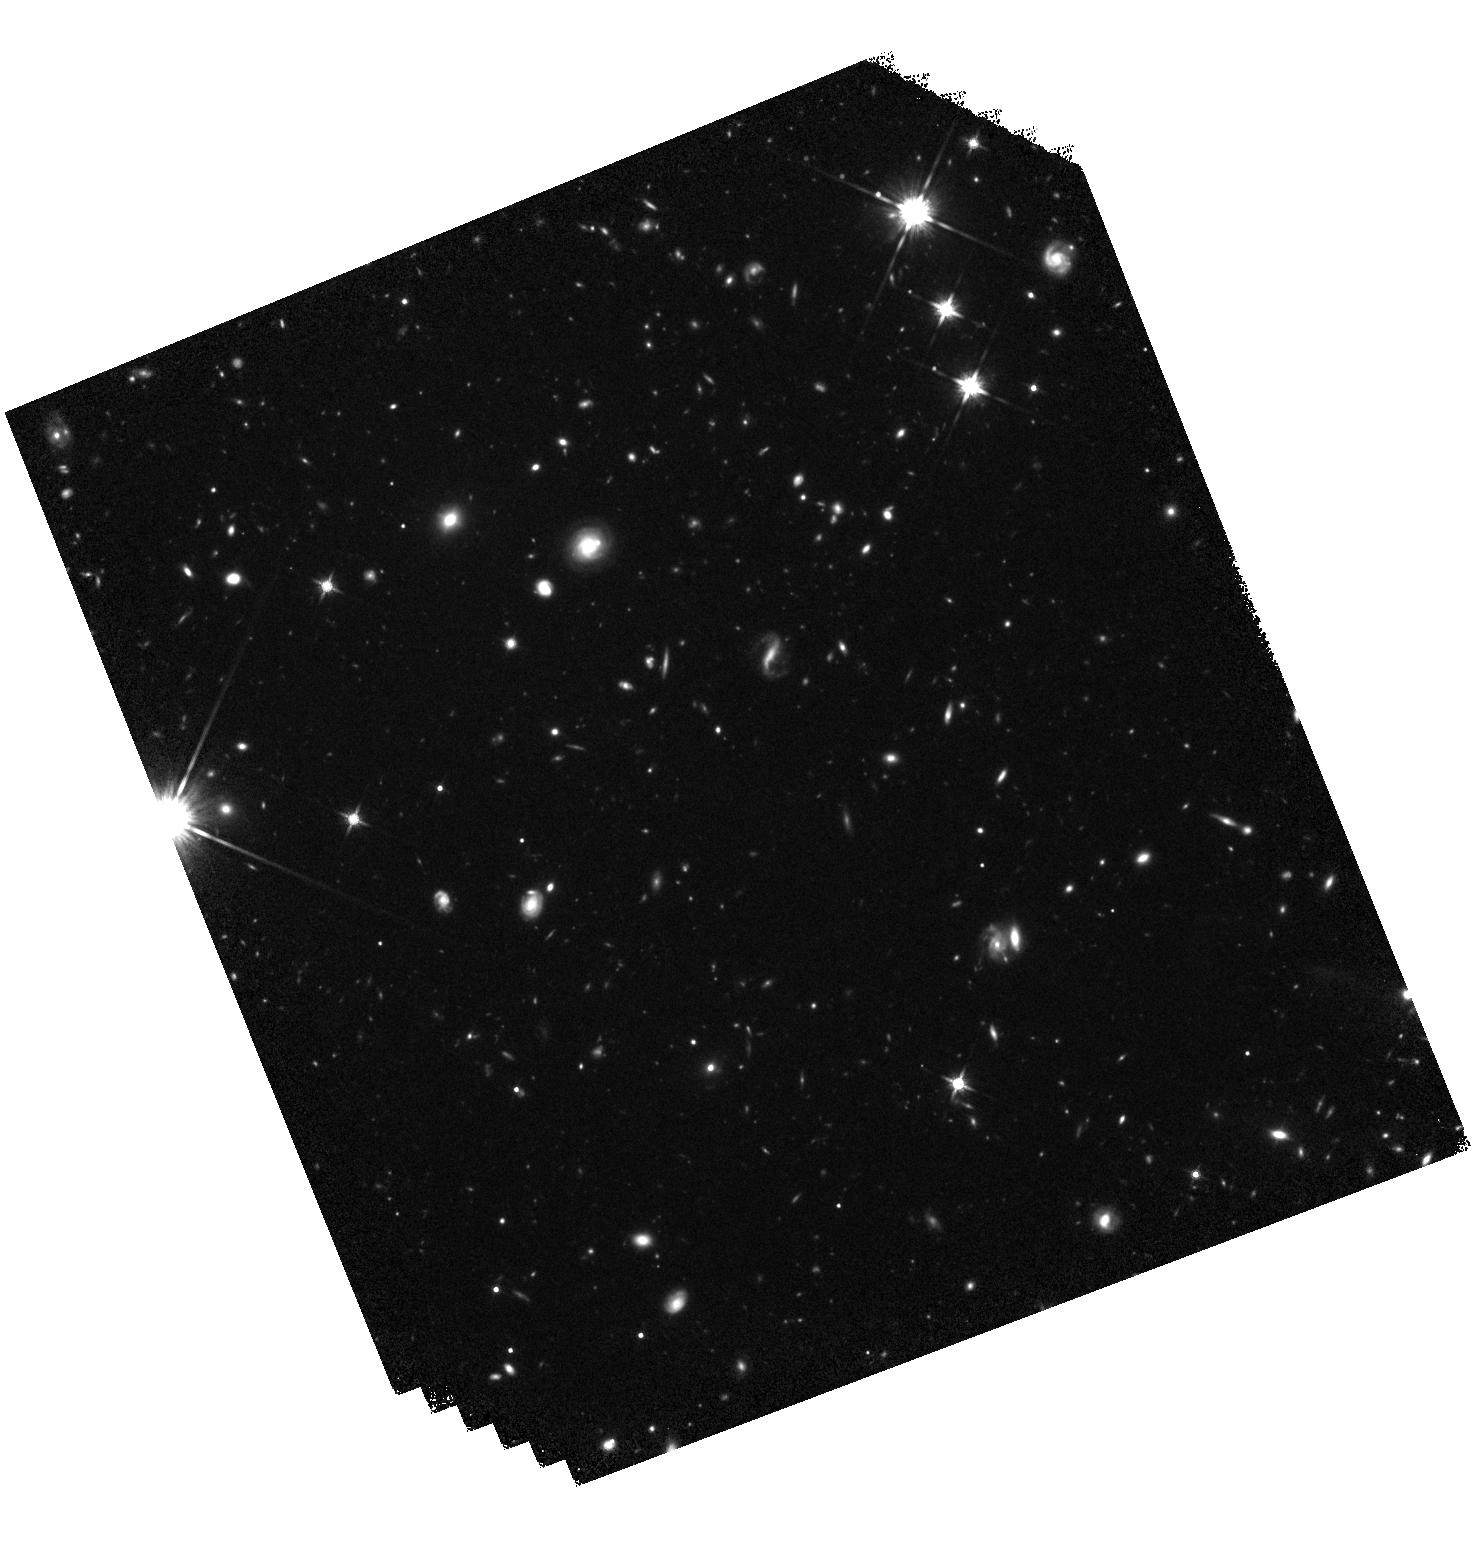
Target: COSMOS-CID454. Instrument: WFC3/IR. Filter: F140W. Exposure: 40 min. Observation ID: hst_15115_17_wfc3_ir_f140w_idnl17

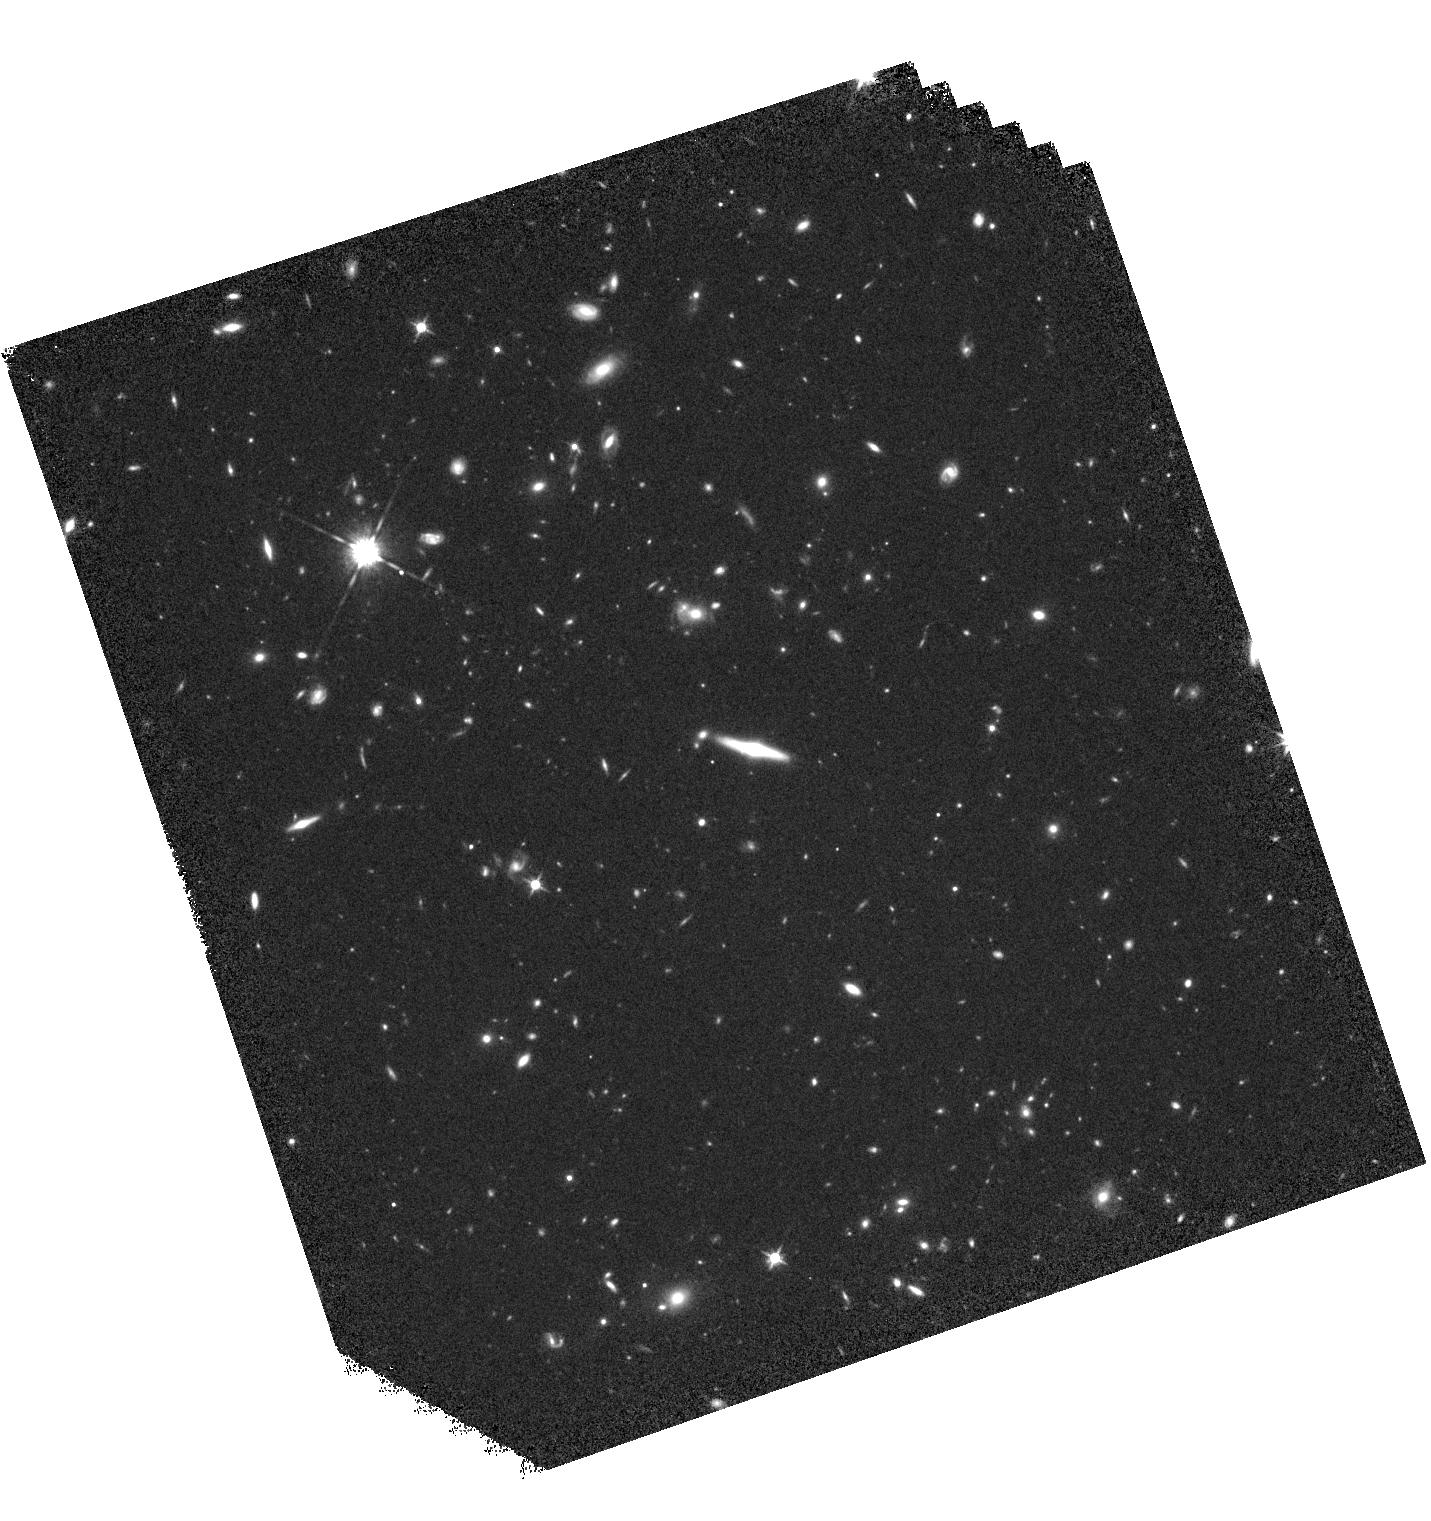
Target: SXDS-X763. Instrument: WFC3/IR. Filter: F125W. Exposure: 40 min. Observation ID: hst_15115_24_wfc3_ir_f125w_idnl24

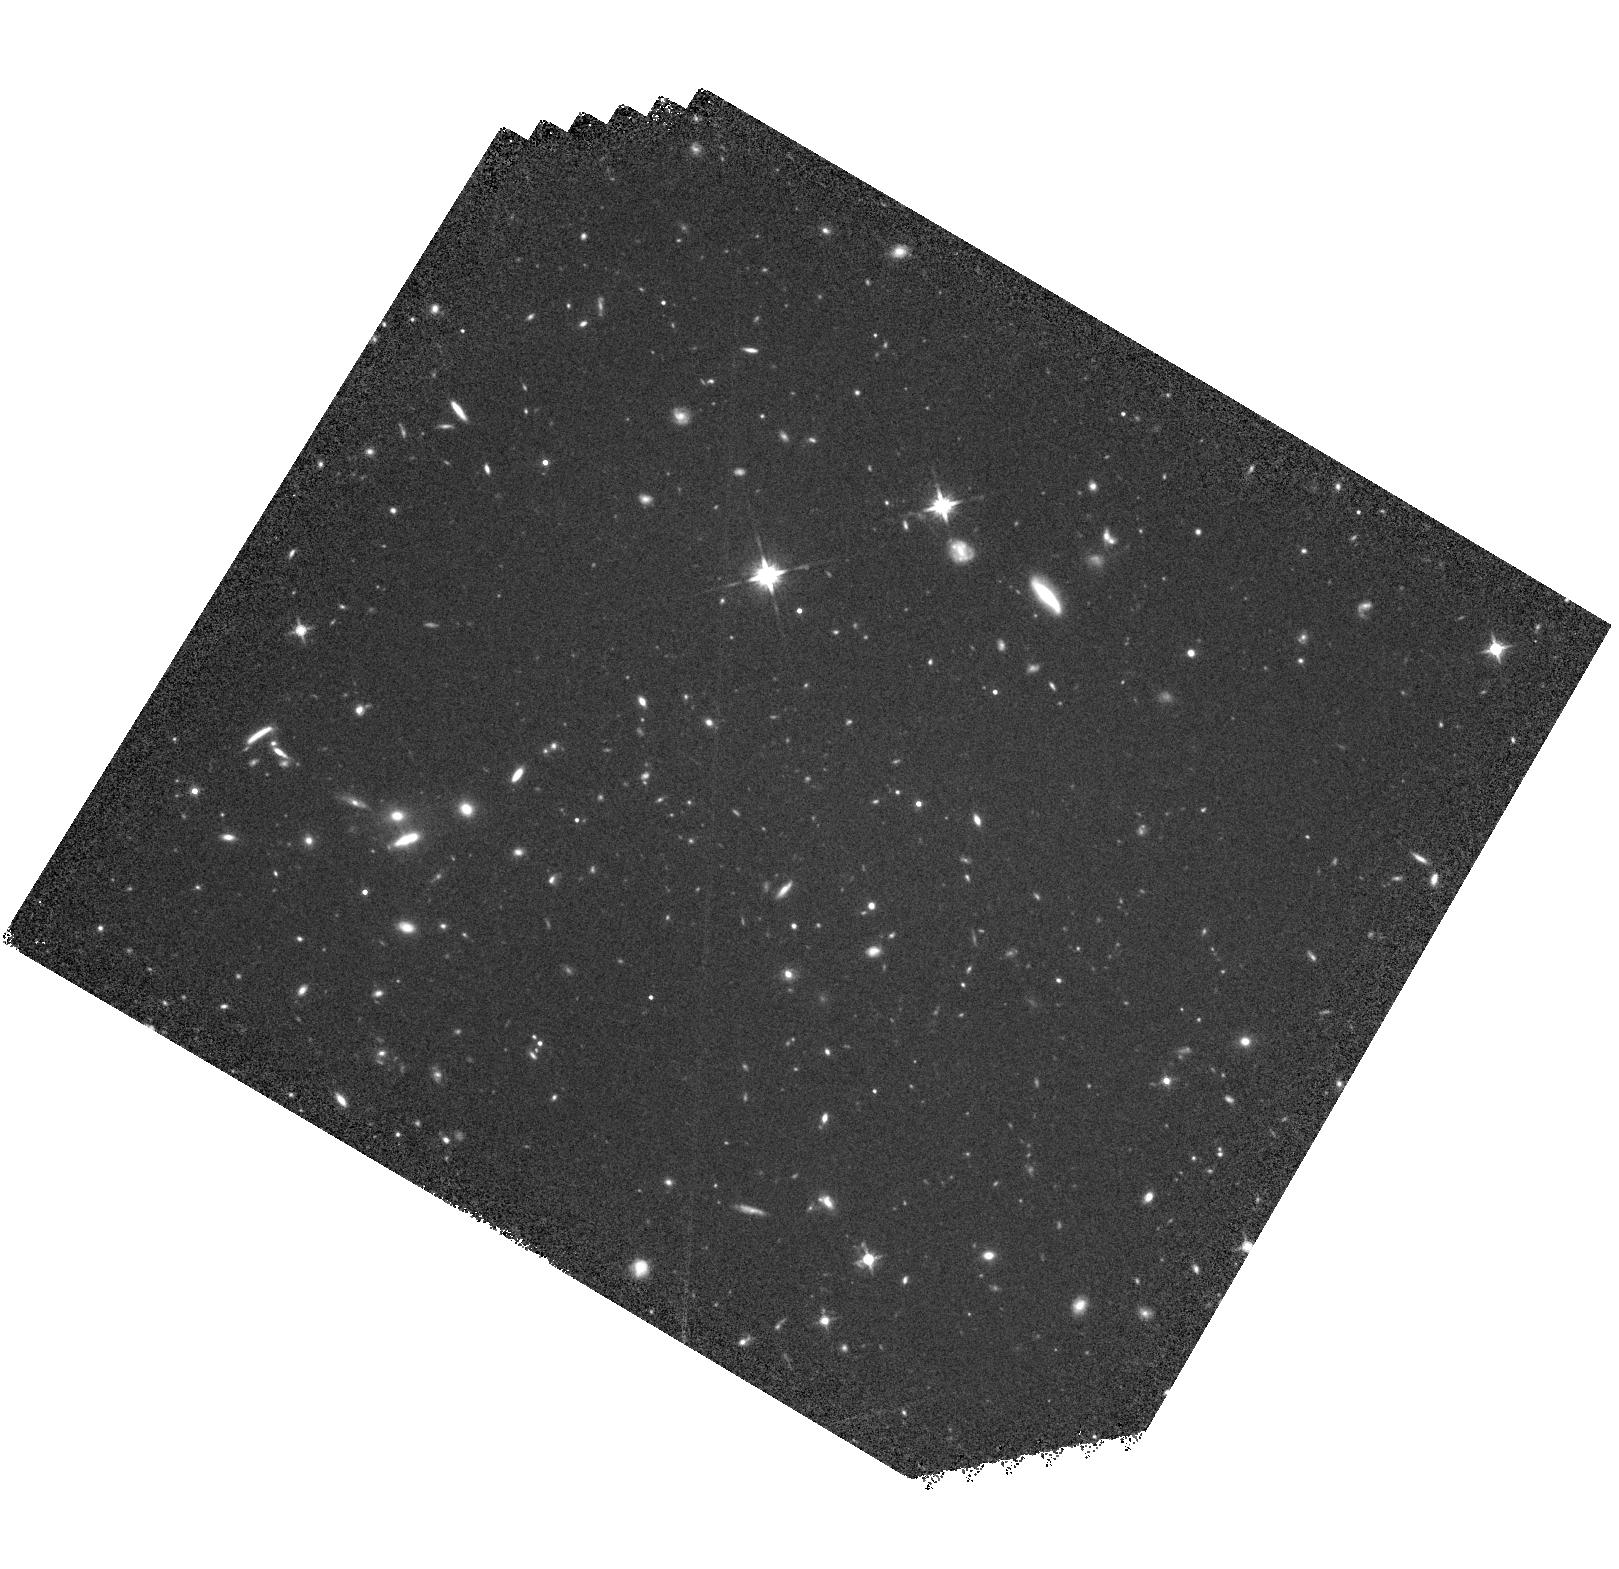
Target: COSMOS-CID216. Instrument: WFC3/IR. Filter: F140W. Exposure: 40 min. Observation ID: hst_15115_03_wfc3_ir_f140w_idnl03

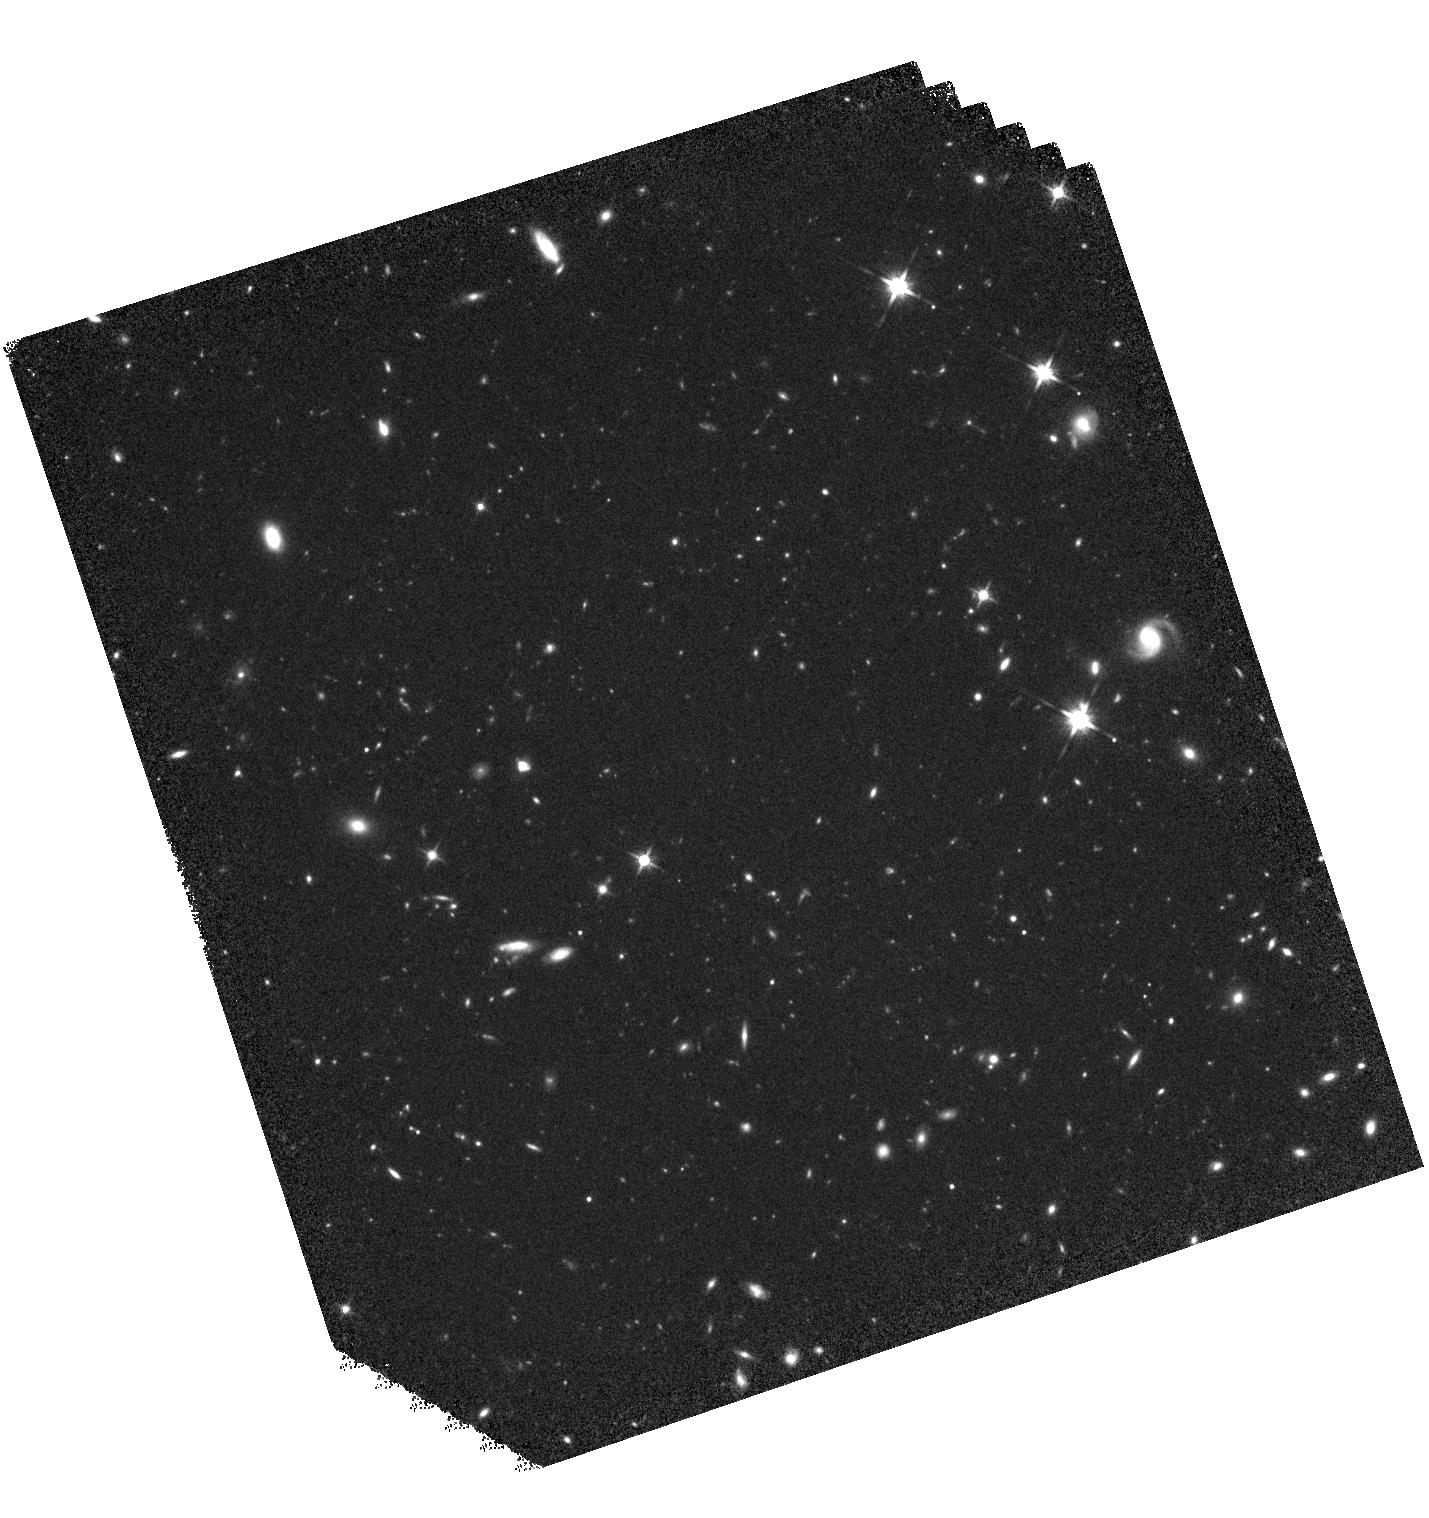
Target: SXDS-X969. Instrument: WFC3/IR. Filter: F140W. Exposure: 40 min. Observation ID: hst_15115_25_wfc3_ir_f140w_idnl25

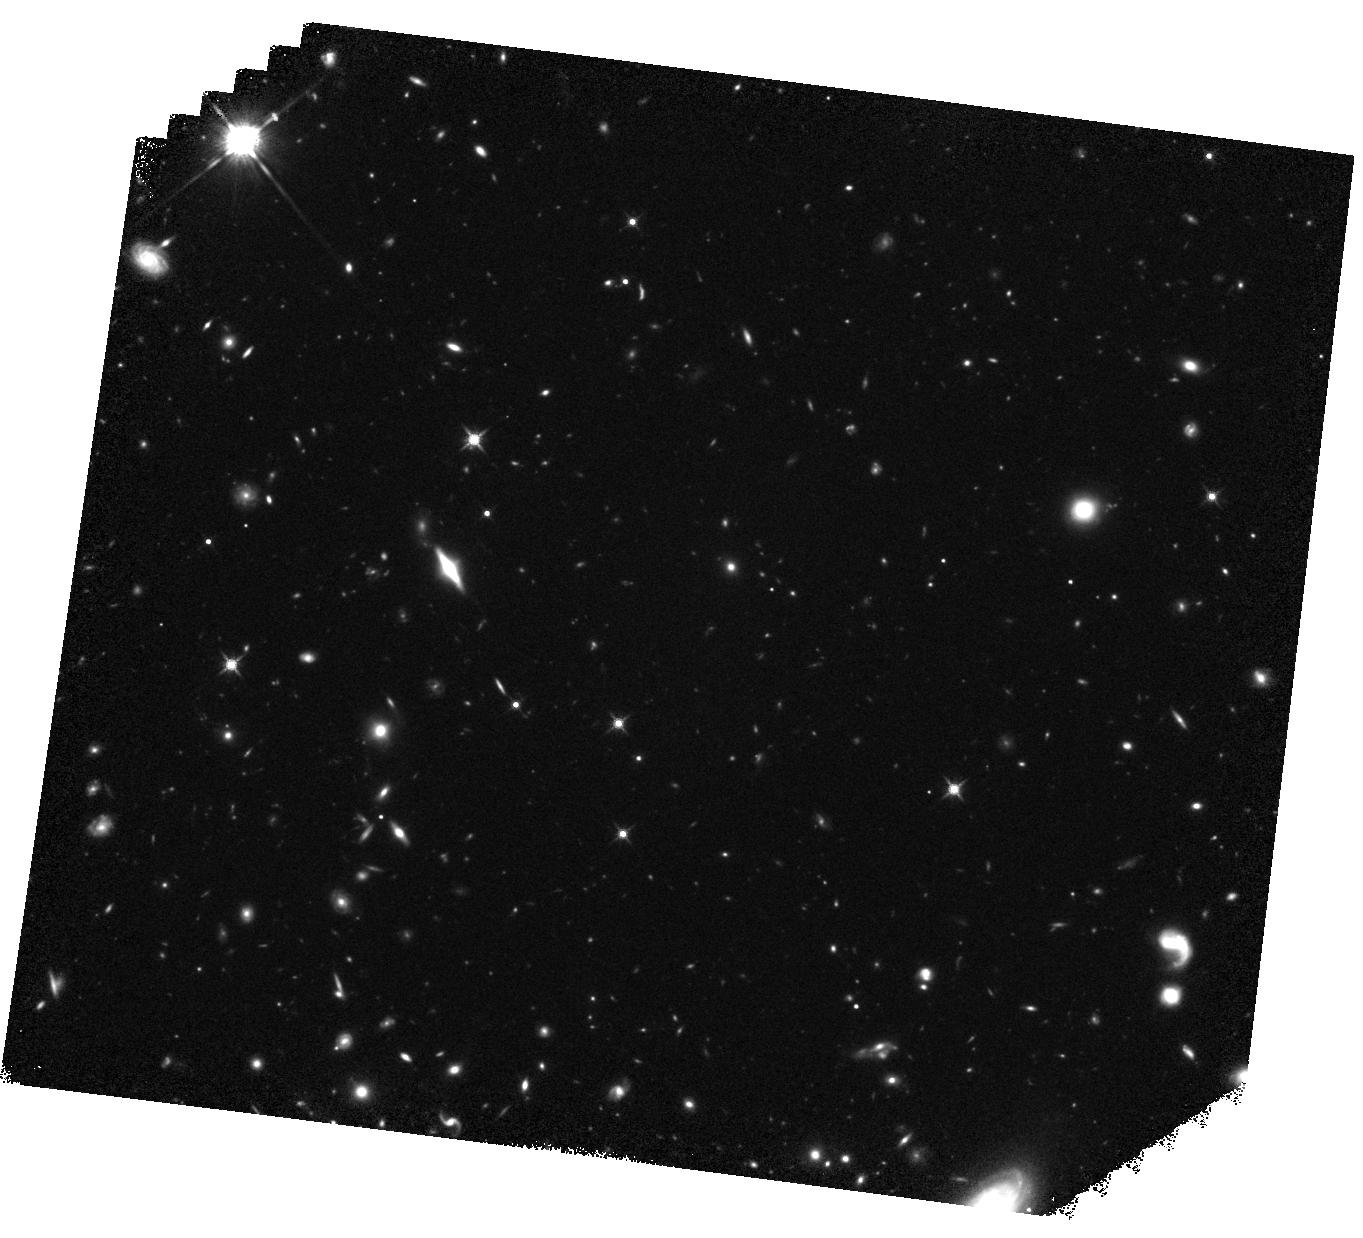
Target: COSMOS-CID1281. Instrument: WFC3/IR. Filter: F140W. Exposure: 40 min. Observation ID: hst_15115_10_wfc3_ir_f140w_idnl10

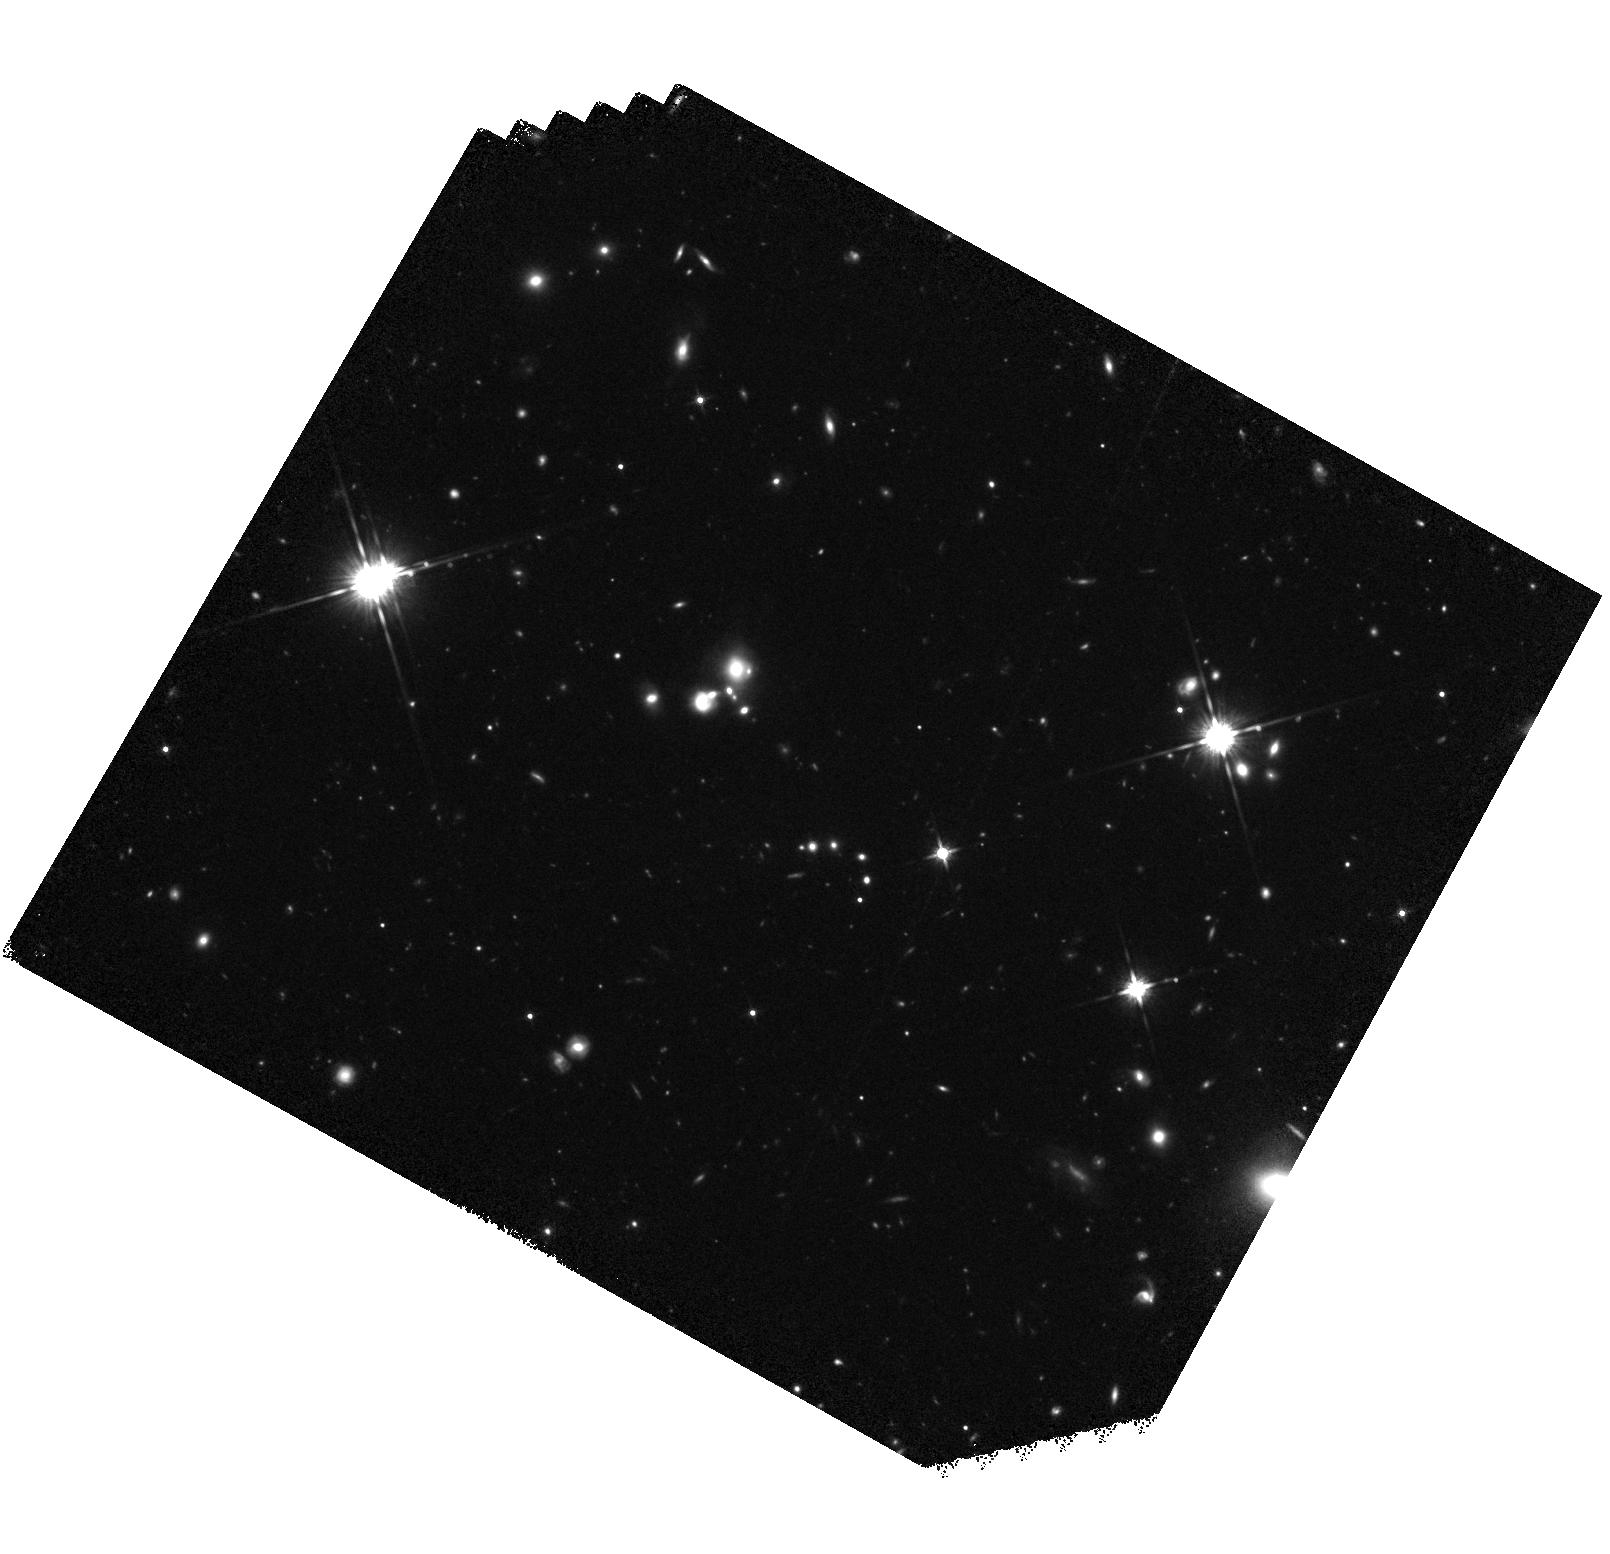
Target: COSMOS-LID1273. Instrument: WFC3/IR. Filter: F140W. Exposure: 40 min. Observation ID: hst_15115_15_wfc3_ir_f140w_idnl15

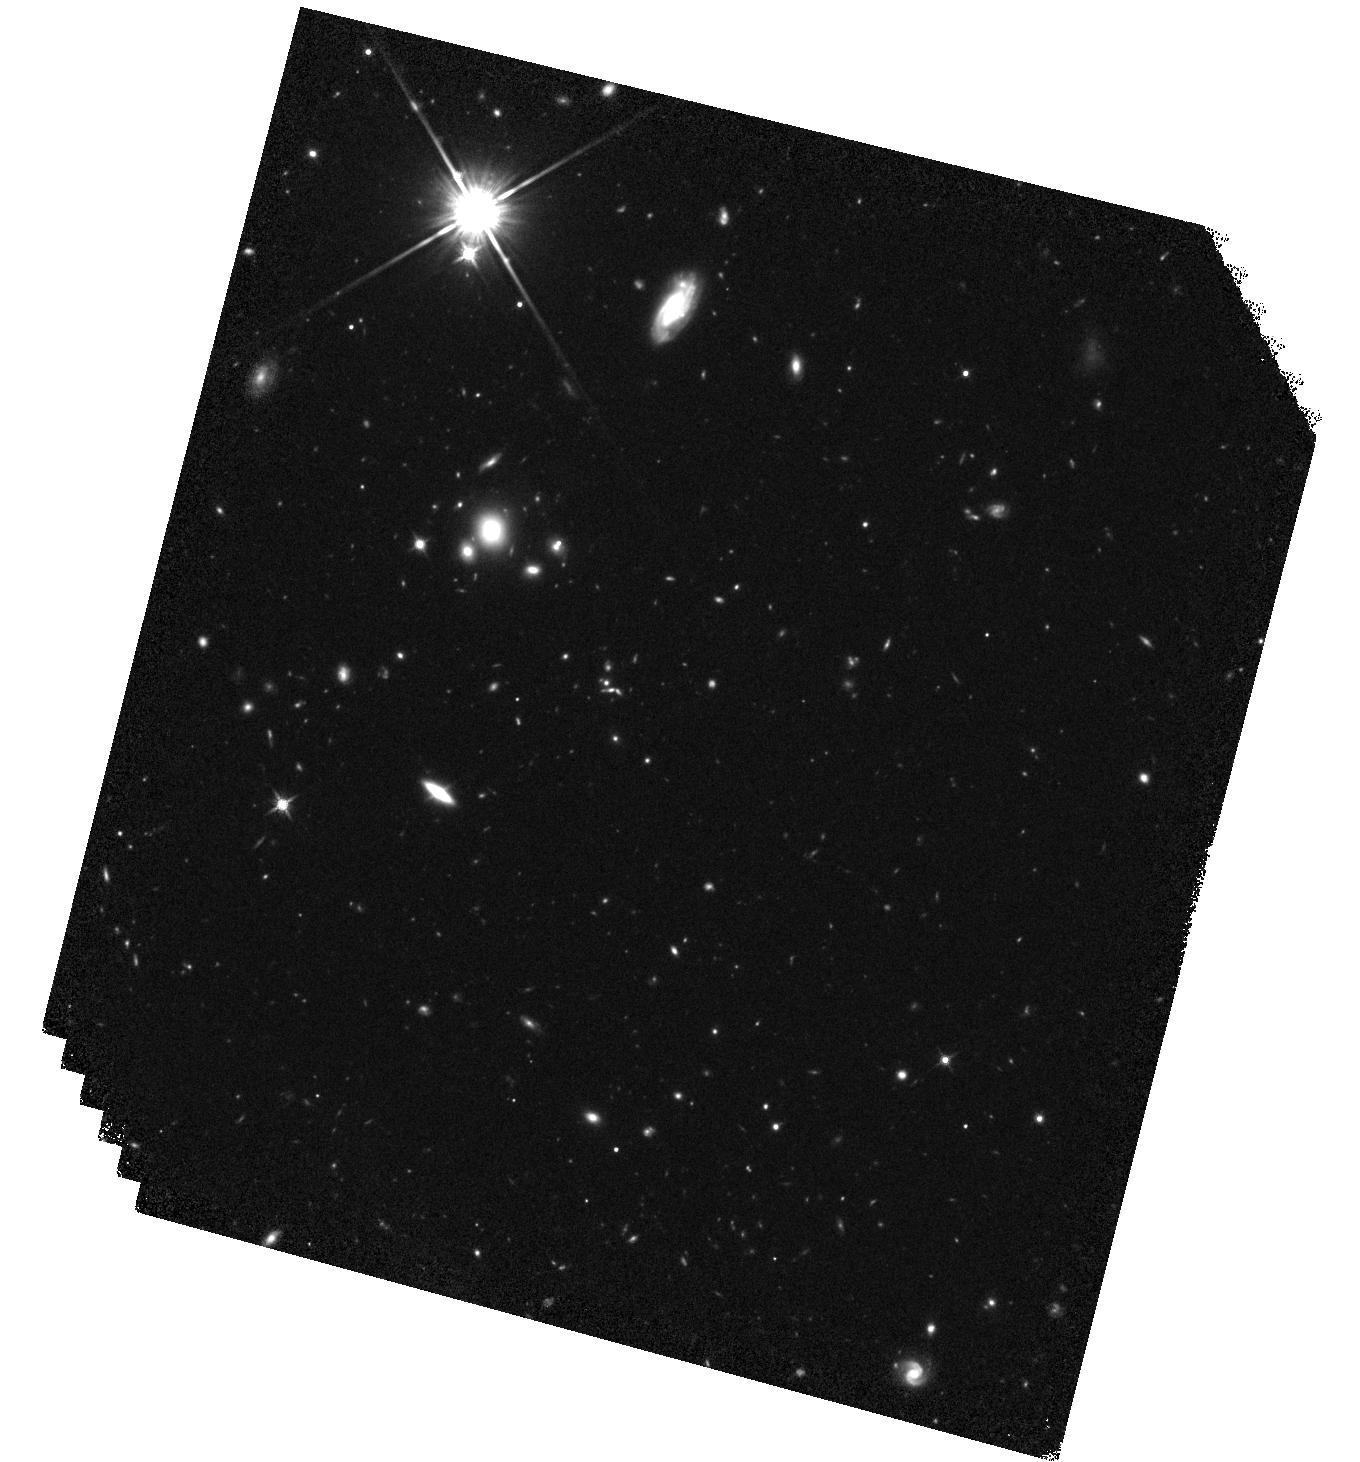
Target: SXDS-X735. Instrument: WFC3/IR. Filter: F140W. Exposure: 40 min. Observation ID: hst_15115_23_wfc3_ir_f140w_idnl23

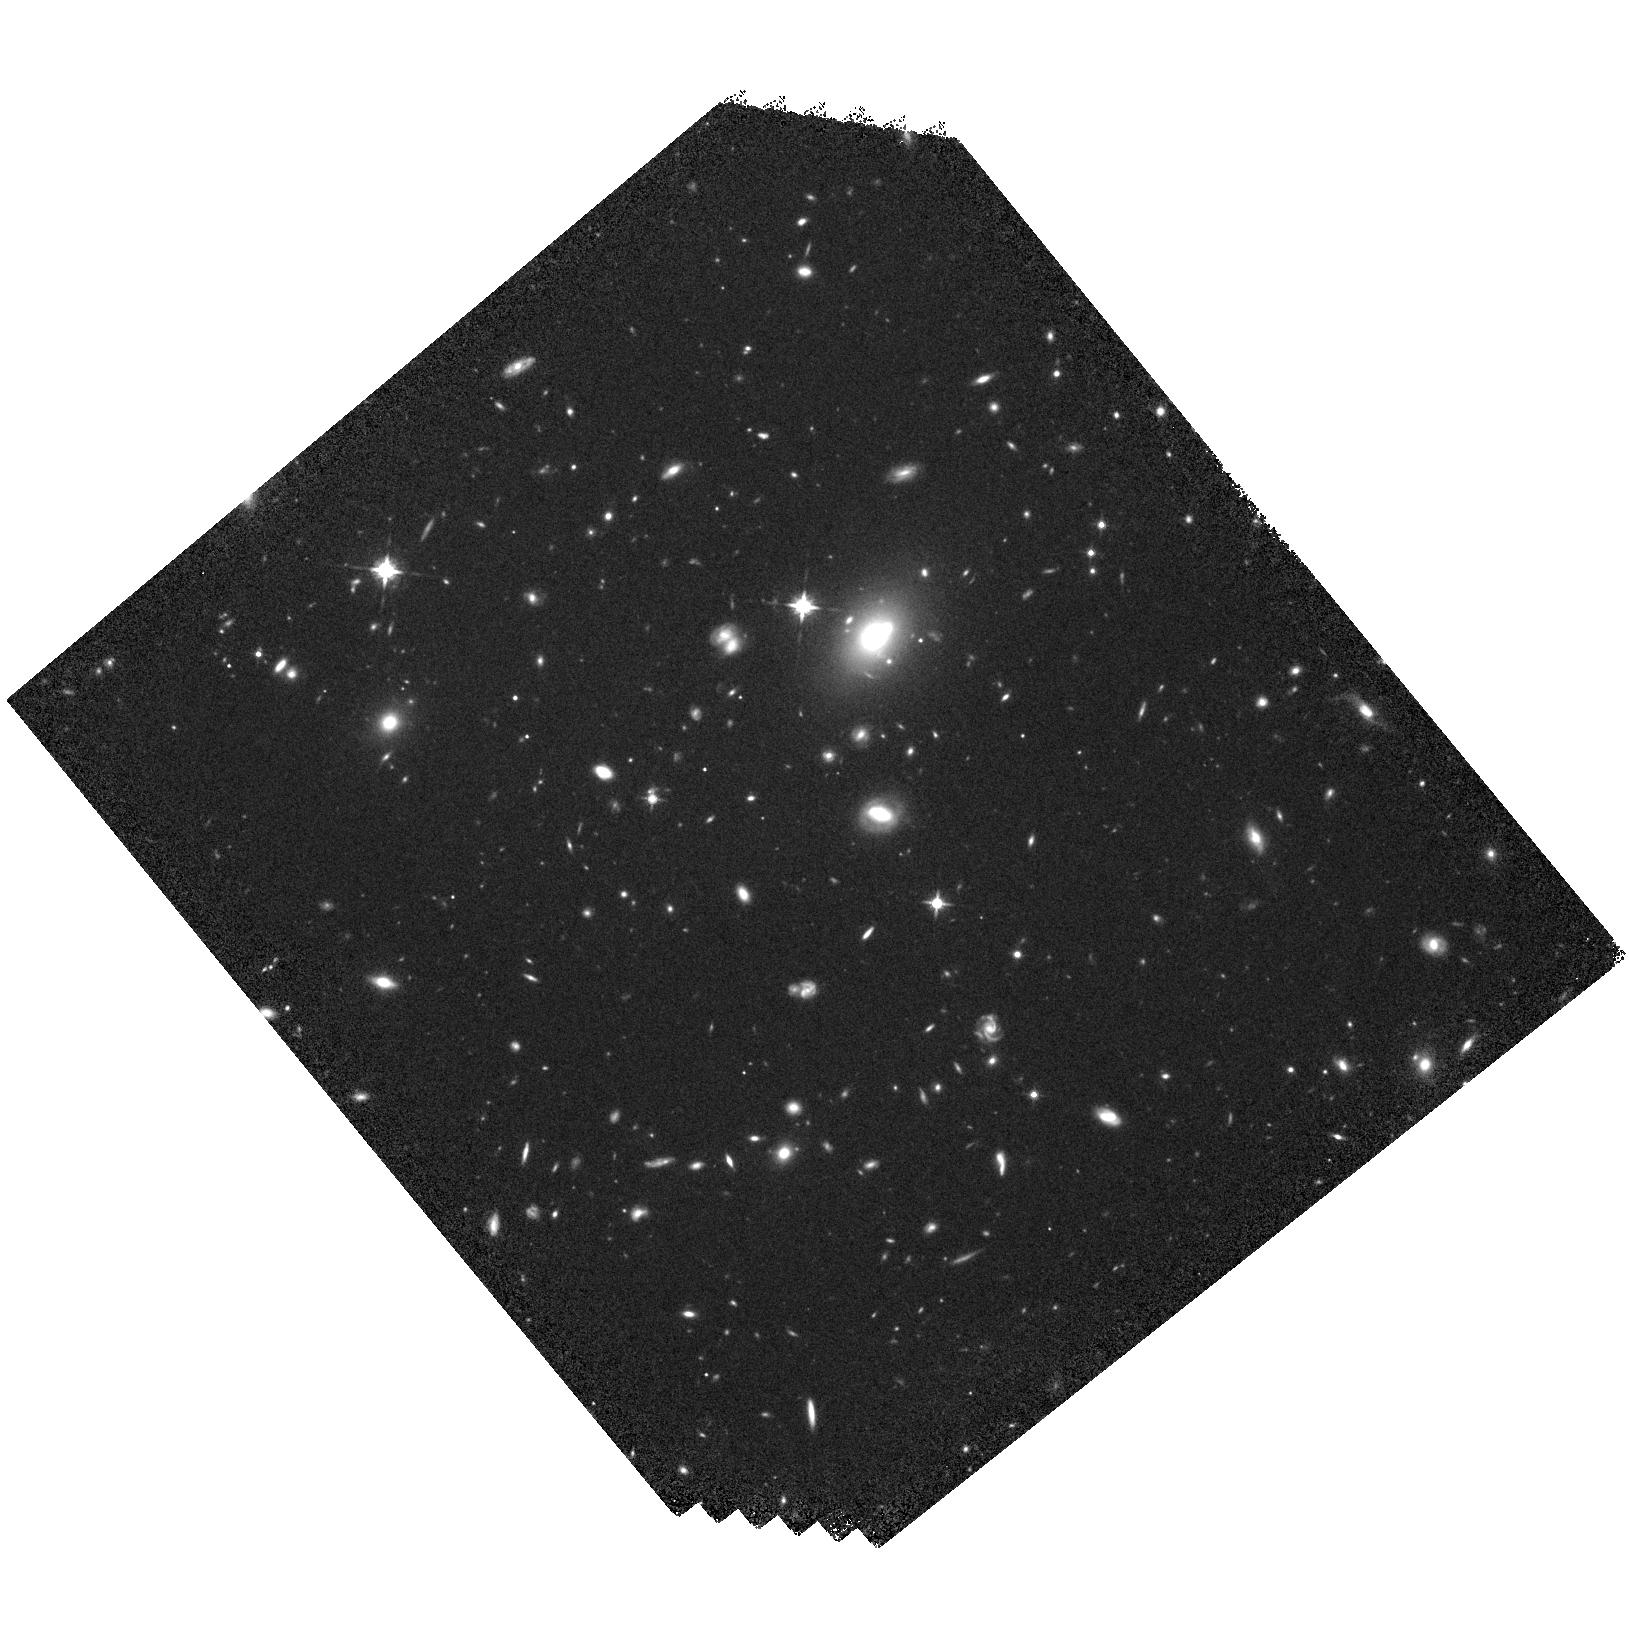
Target: SXDS-X50. Instrument: WFC3/IR. Filter: F125W. Exposure: 40 min. Observation ID: hst_15115_18_wfc3_ir_f125w_idnl18

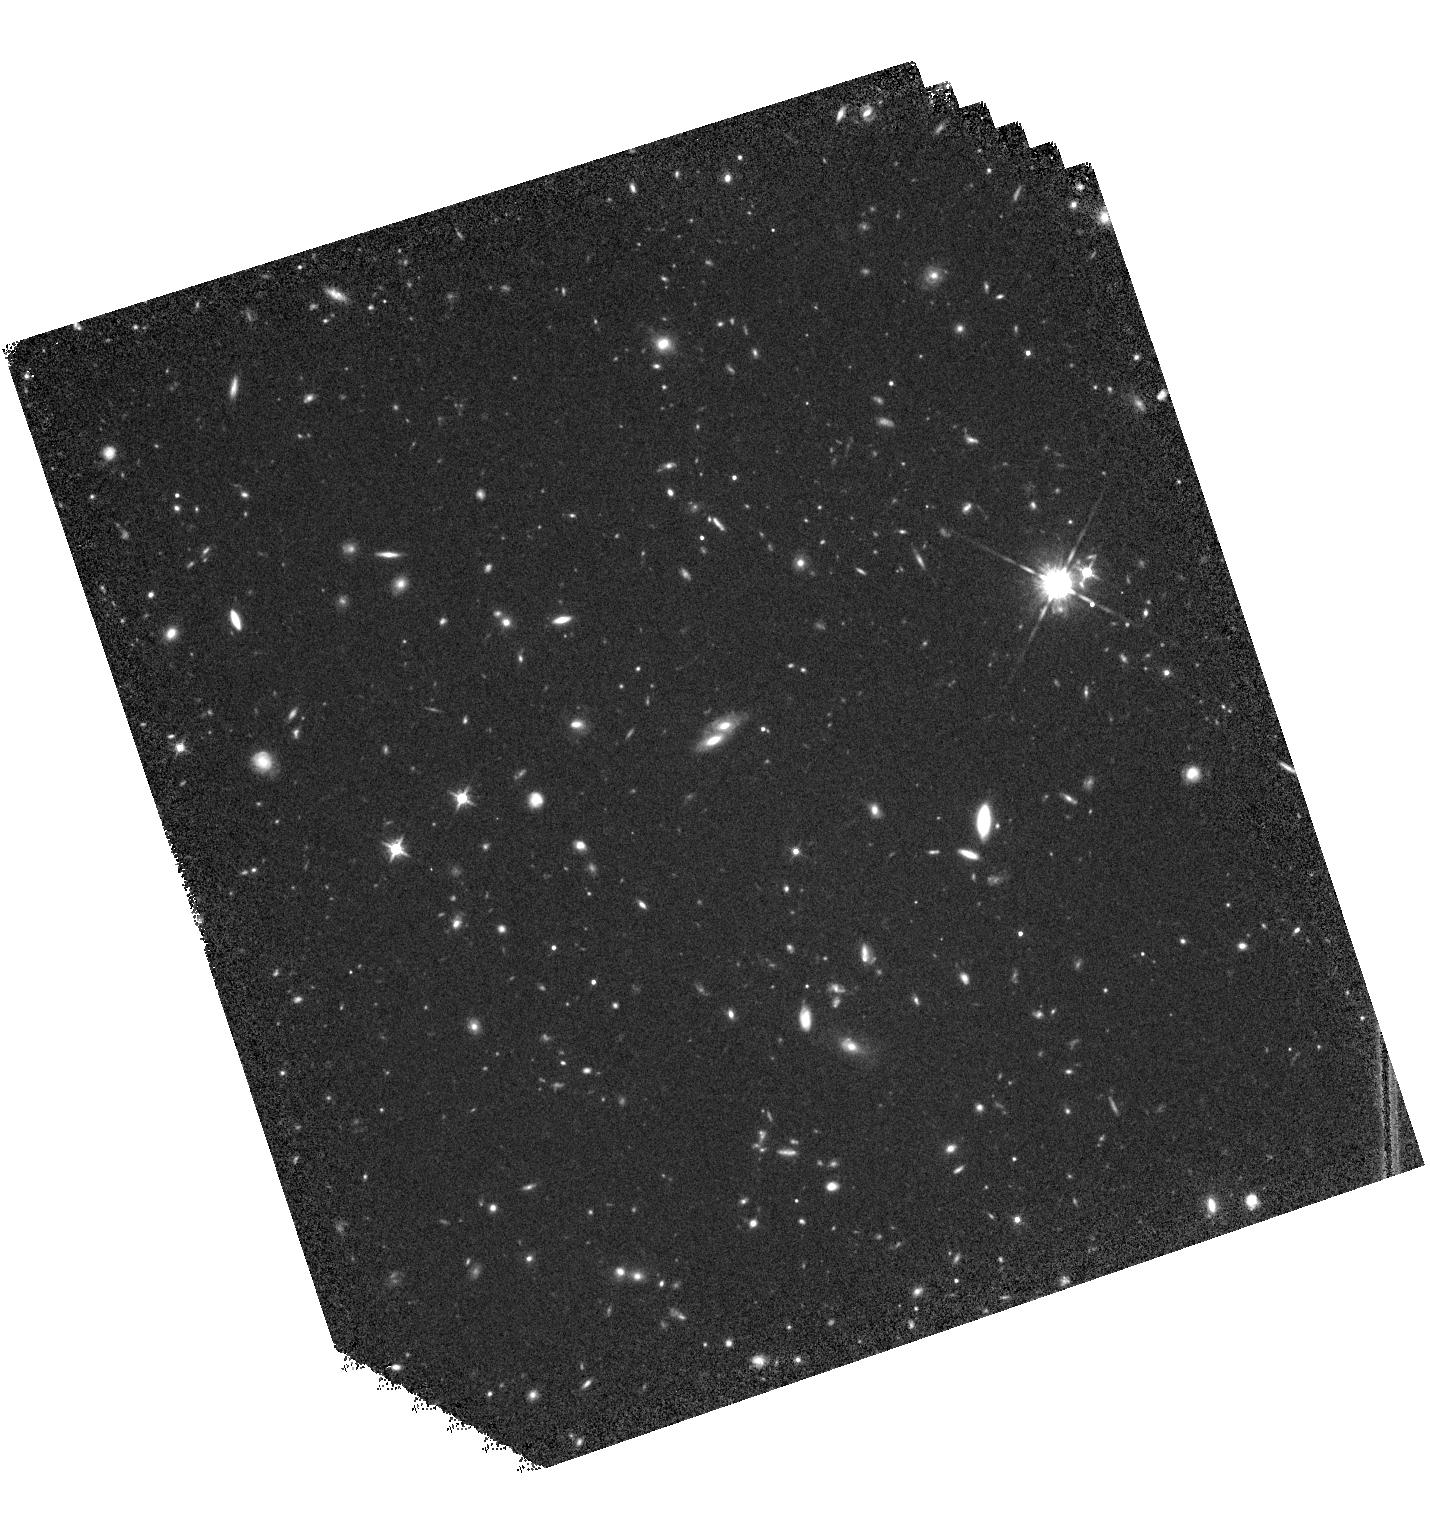
Target: SXDS-X717. Instrument: WFC3/IR. Filter: F125W. Exposure: 40 min. Observation ID: hst_15115_22_wfc3_ir_f125w_idnl22

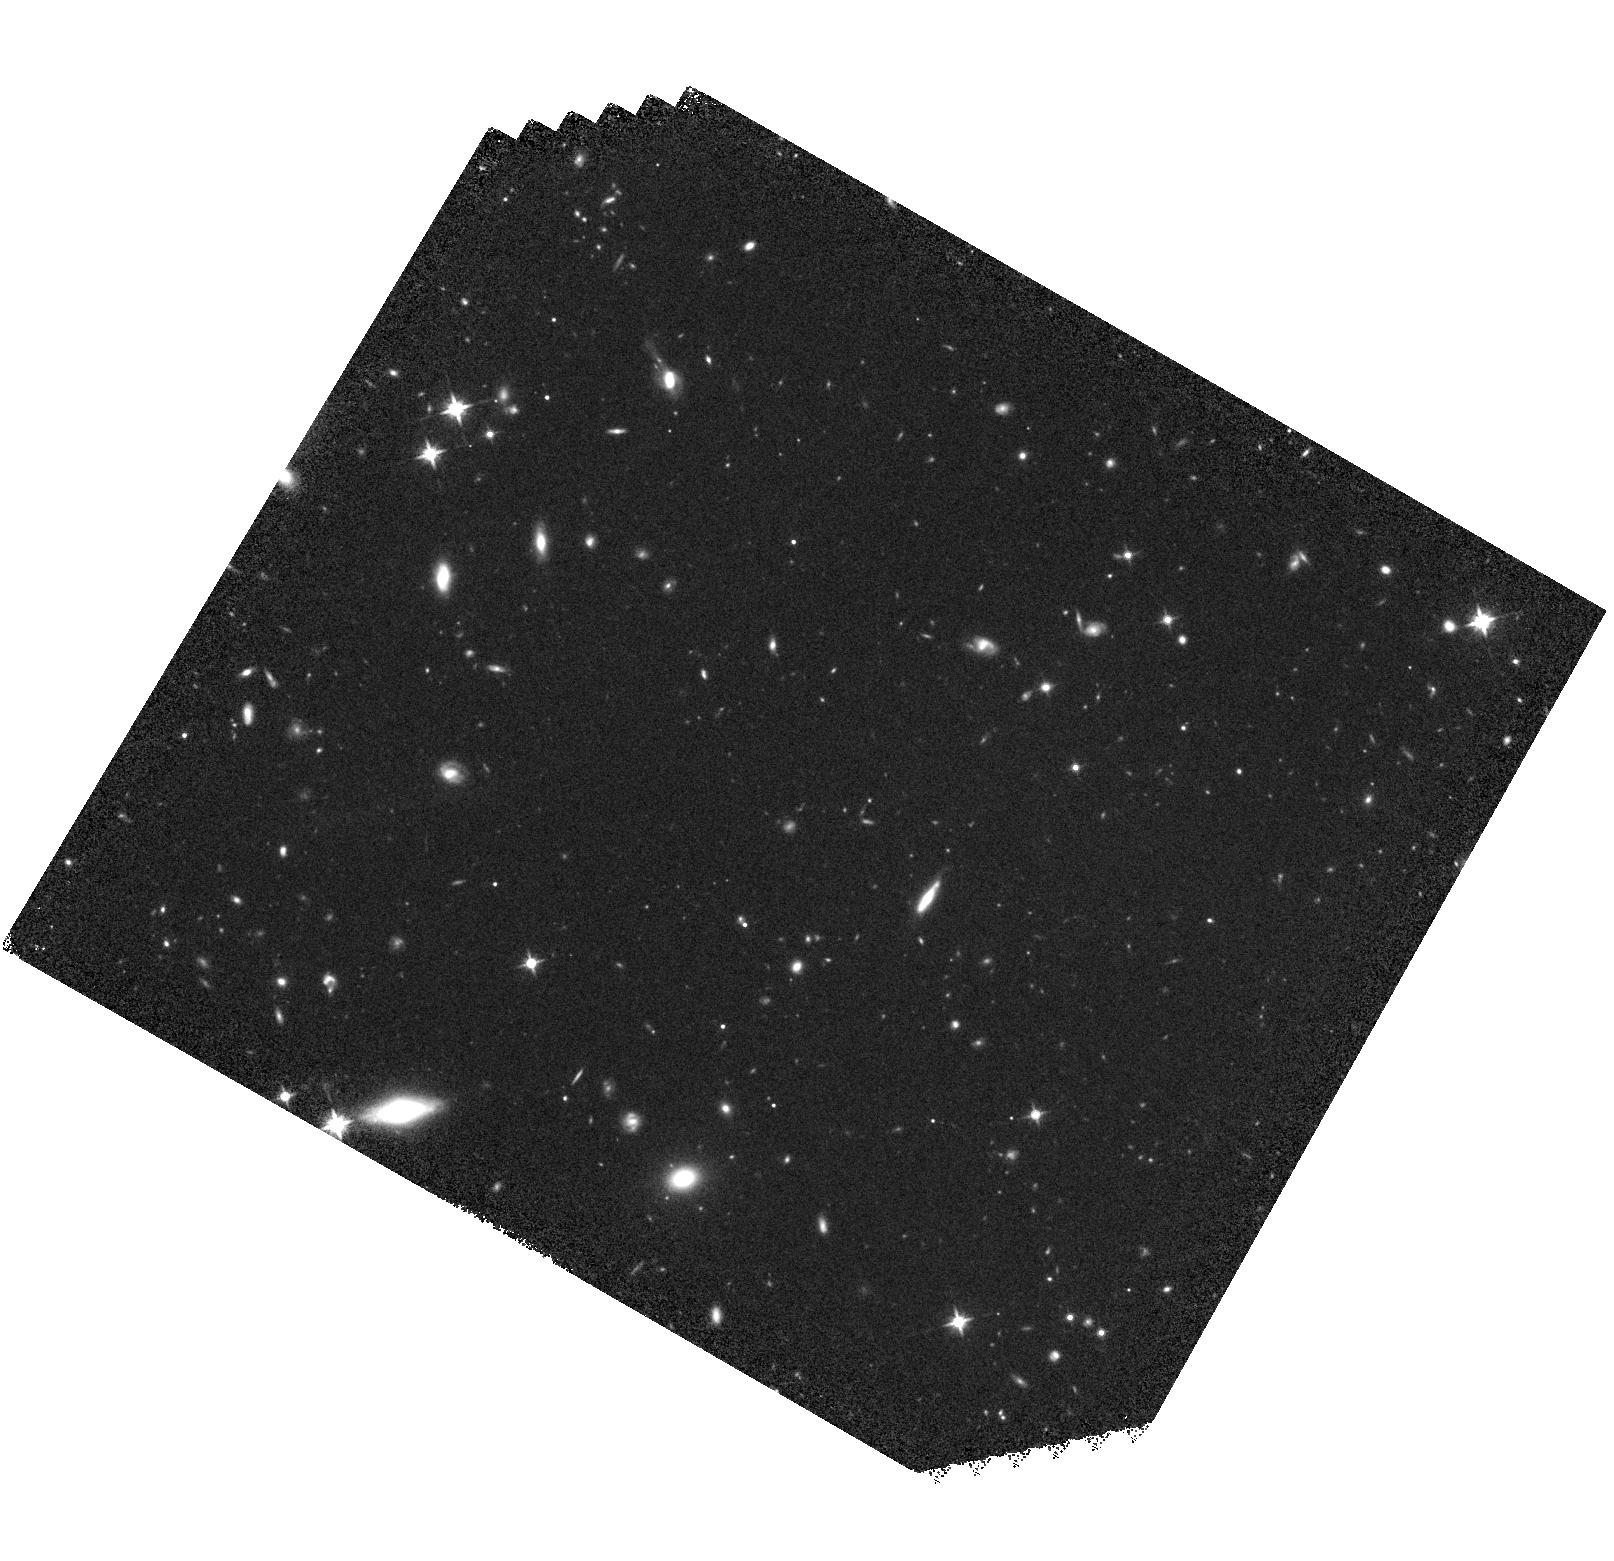
Target: COSMOS-CID607. Instrument: WFC3/IR. Filter: F125W. Exposure: 40 min. Observation ID: hst_15115_08_wfc3_ir_f125w_idnl08

Emergence of the supermassive black hole - galaxy mass relations at z > 1 (PI: Silverman, John David)

Our aim is to establish, in an unbiased manner, whether local fundamental relations between the mass of supermassive black holes (SMBHs) and that of their host galaxies (M_BH vs. L_host, M_BH vs. M_stellar) evolve with cosmic time. We will answer one of the outstanding key questions in astrophysics, "Are galaxies built up around the massive potential wells of mature SMBHs or does the growth pathway of galaxies precede that of their central SMBH?" Current simulations predict a strong evolution in the M_BH vs. L_host relation with SMBHs more massive by 0.5 dex at z~1.4 as compared to z=0. To test this, we have constructed a uniformly-selected sample of broad-line AGN in deep survey fields with black hole mass estimates (7.5<log M_BH<8.5) falling below the knee of the black hole mass function (significantly reducing biases) and derived from Balmer lines (i.e., Halpha), the same virial mass indicator used for calibrating local relations thus further lessening biases. We request to use HST/WFC3 to measure the total stellar mass of 36 AGN host galaxies at 1.2<z<1.7 (4x current samples), in the rest-frame V/R-band using F125W and F140W filters (dependent on the target). This sample size is required to be sensitive to an offset in the mass relations of >=0.23 dex to confirm (or rule out) the expected evolution. To date, no effort has been achieved with HST to measure the stellar mass of broad-line AGN hosts with black hole masses at intermediate levels and having sufficient statistics at z>1. We will also measure the scatter in the mass relations at early epochs thus constraining the strength of coupling between black holes and their hosts.